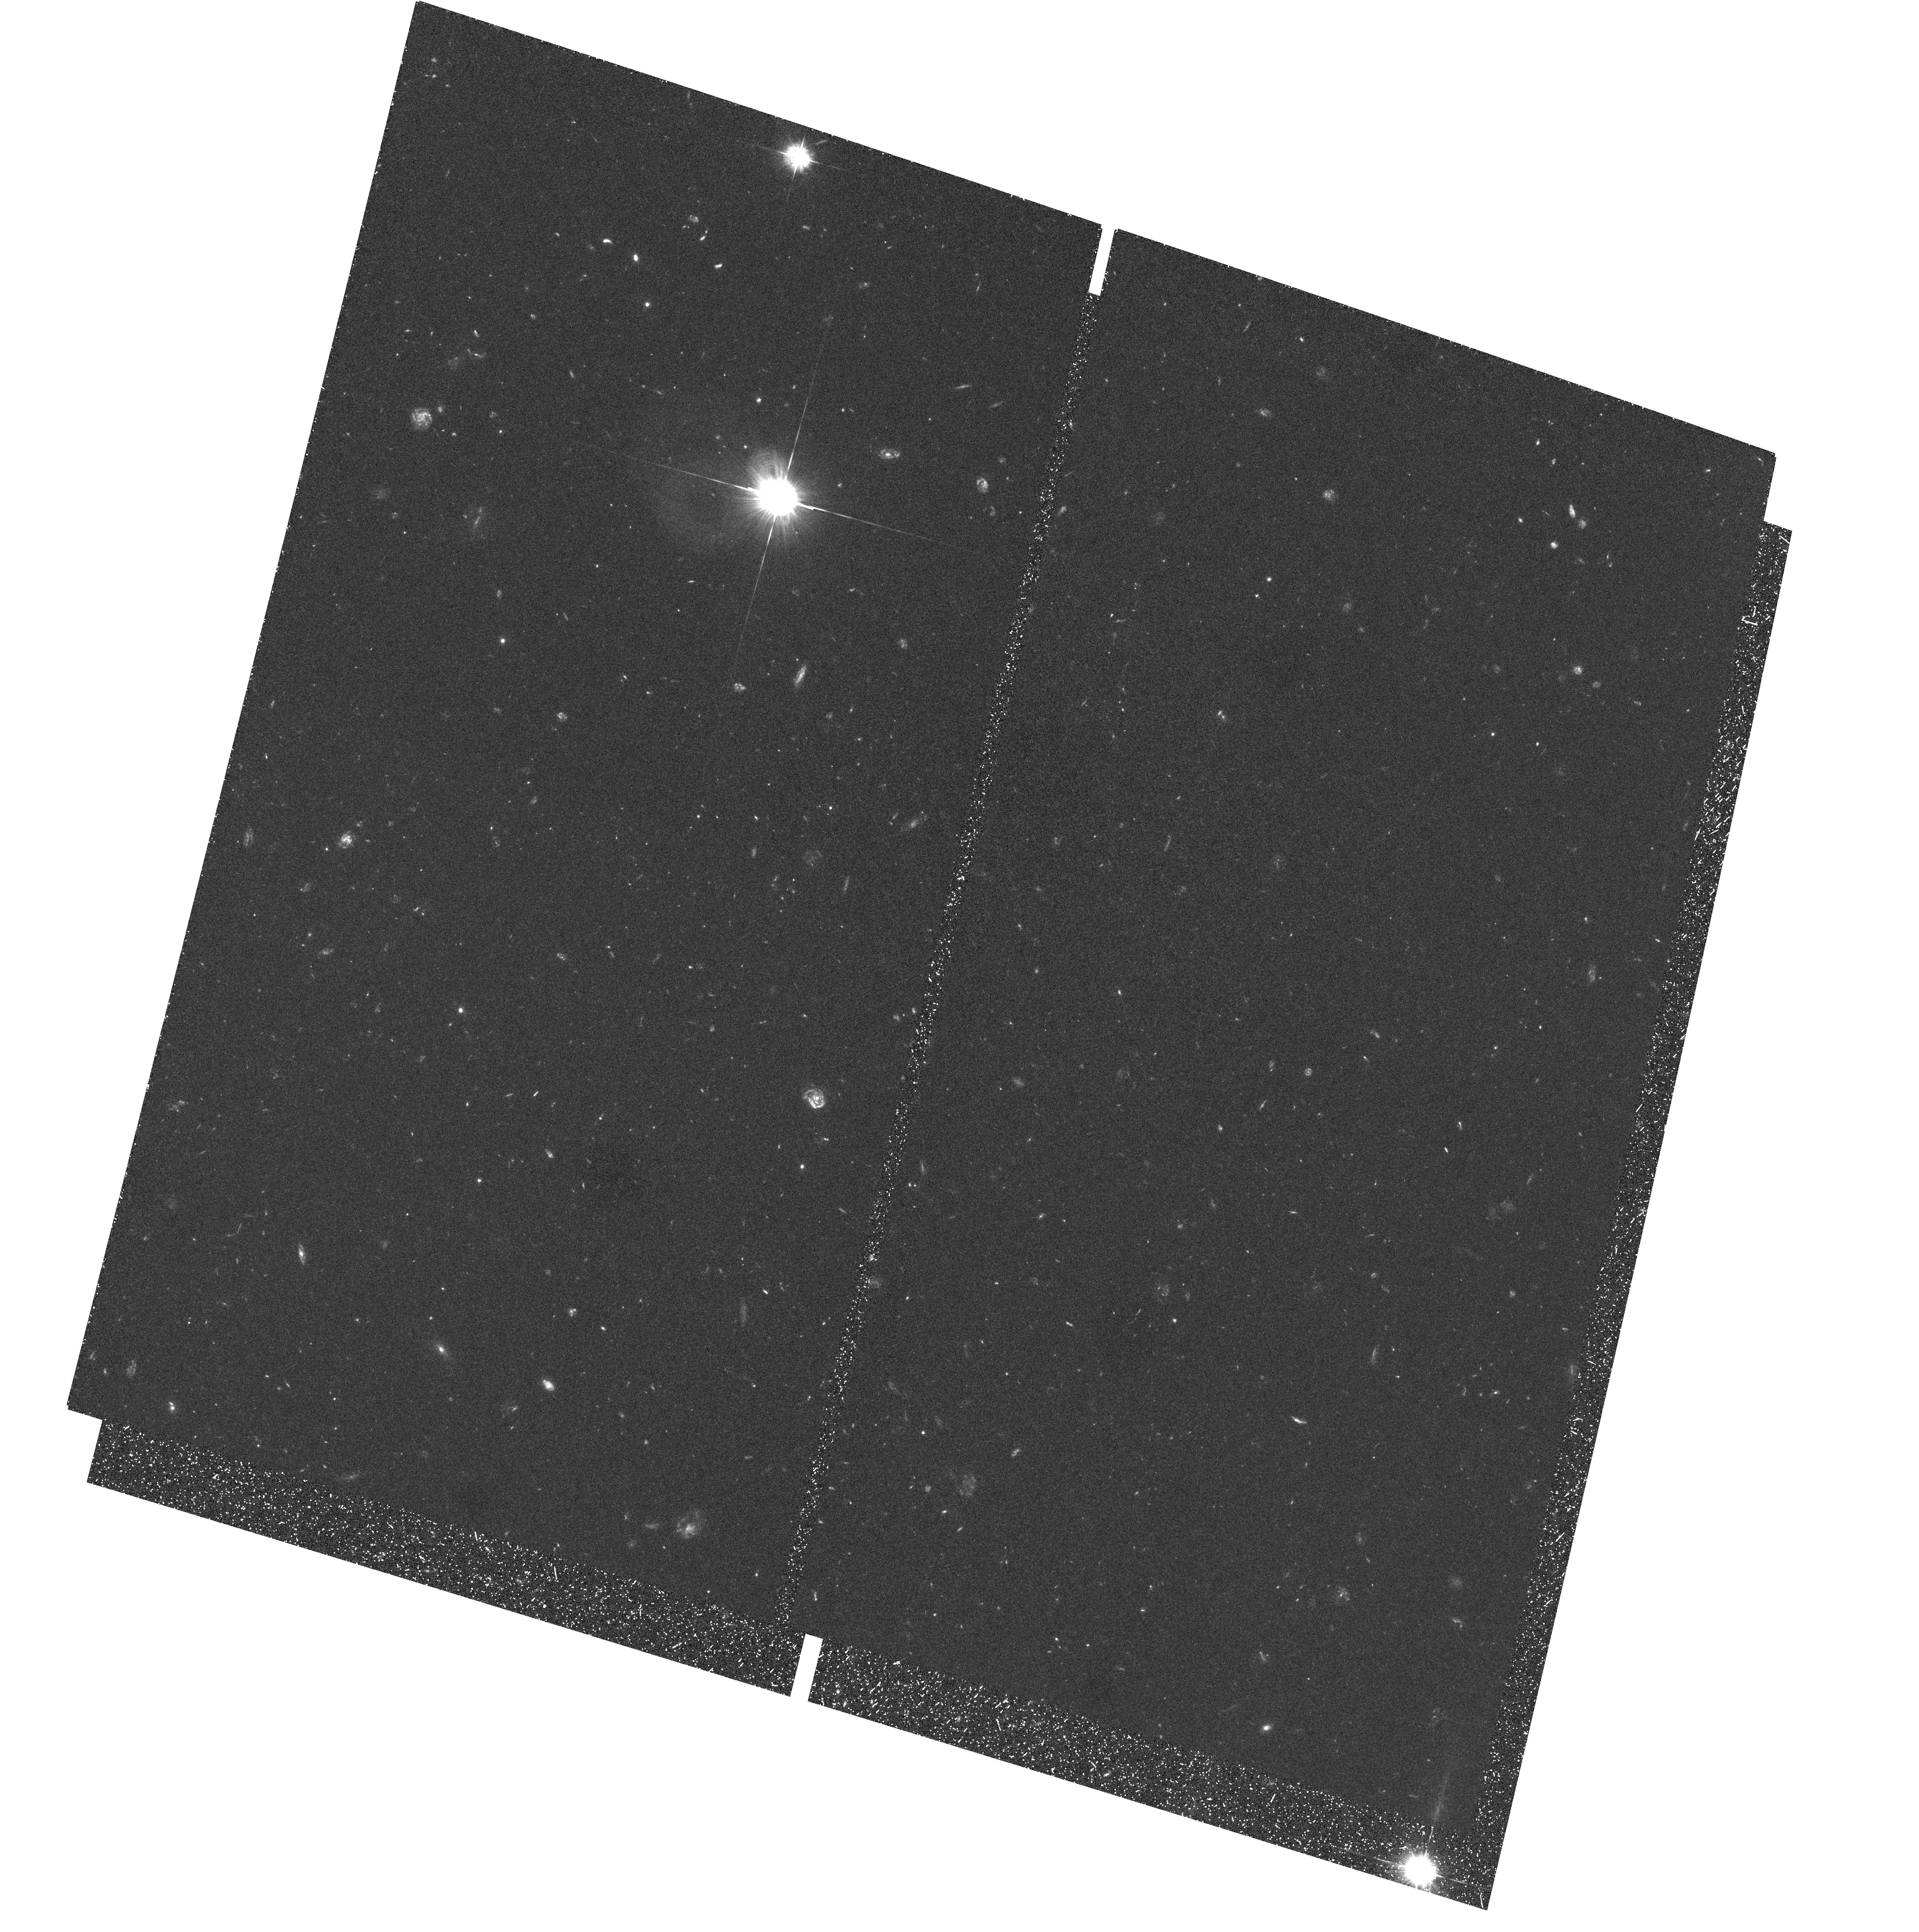
Target: field at RA 149.141°, Dec 47.421°
Instrument: ACS/WFC
Filter: F435W
Exposure: 1.8 h
Observation ID: hst_10437_01_acs_wfc_f435w_j96w01

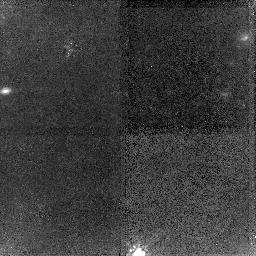
Target: PC0953+4749DLA
Instrument: NICMOS/NIC2
Filter: F160W
Exposure: 1.6 h
Observation ID: n96w01020

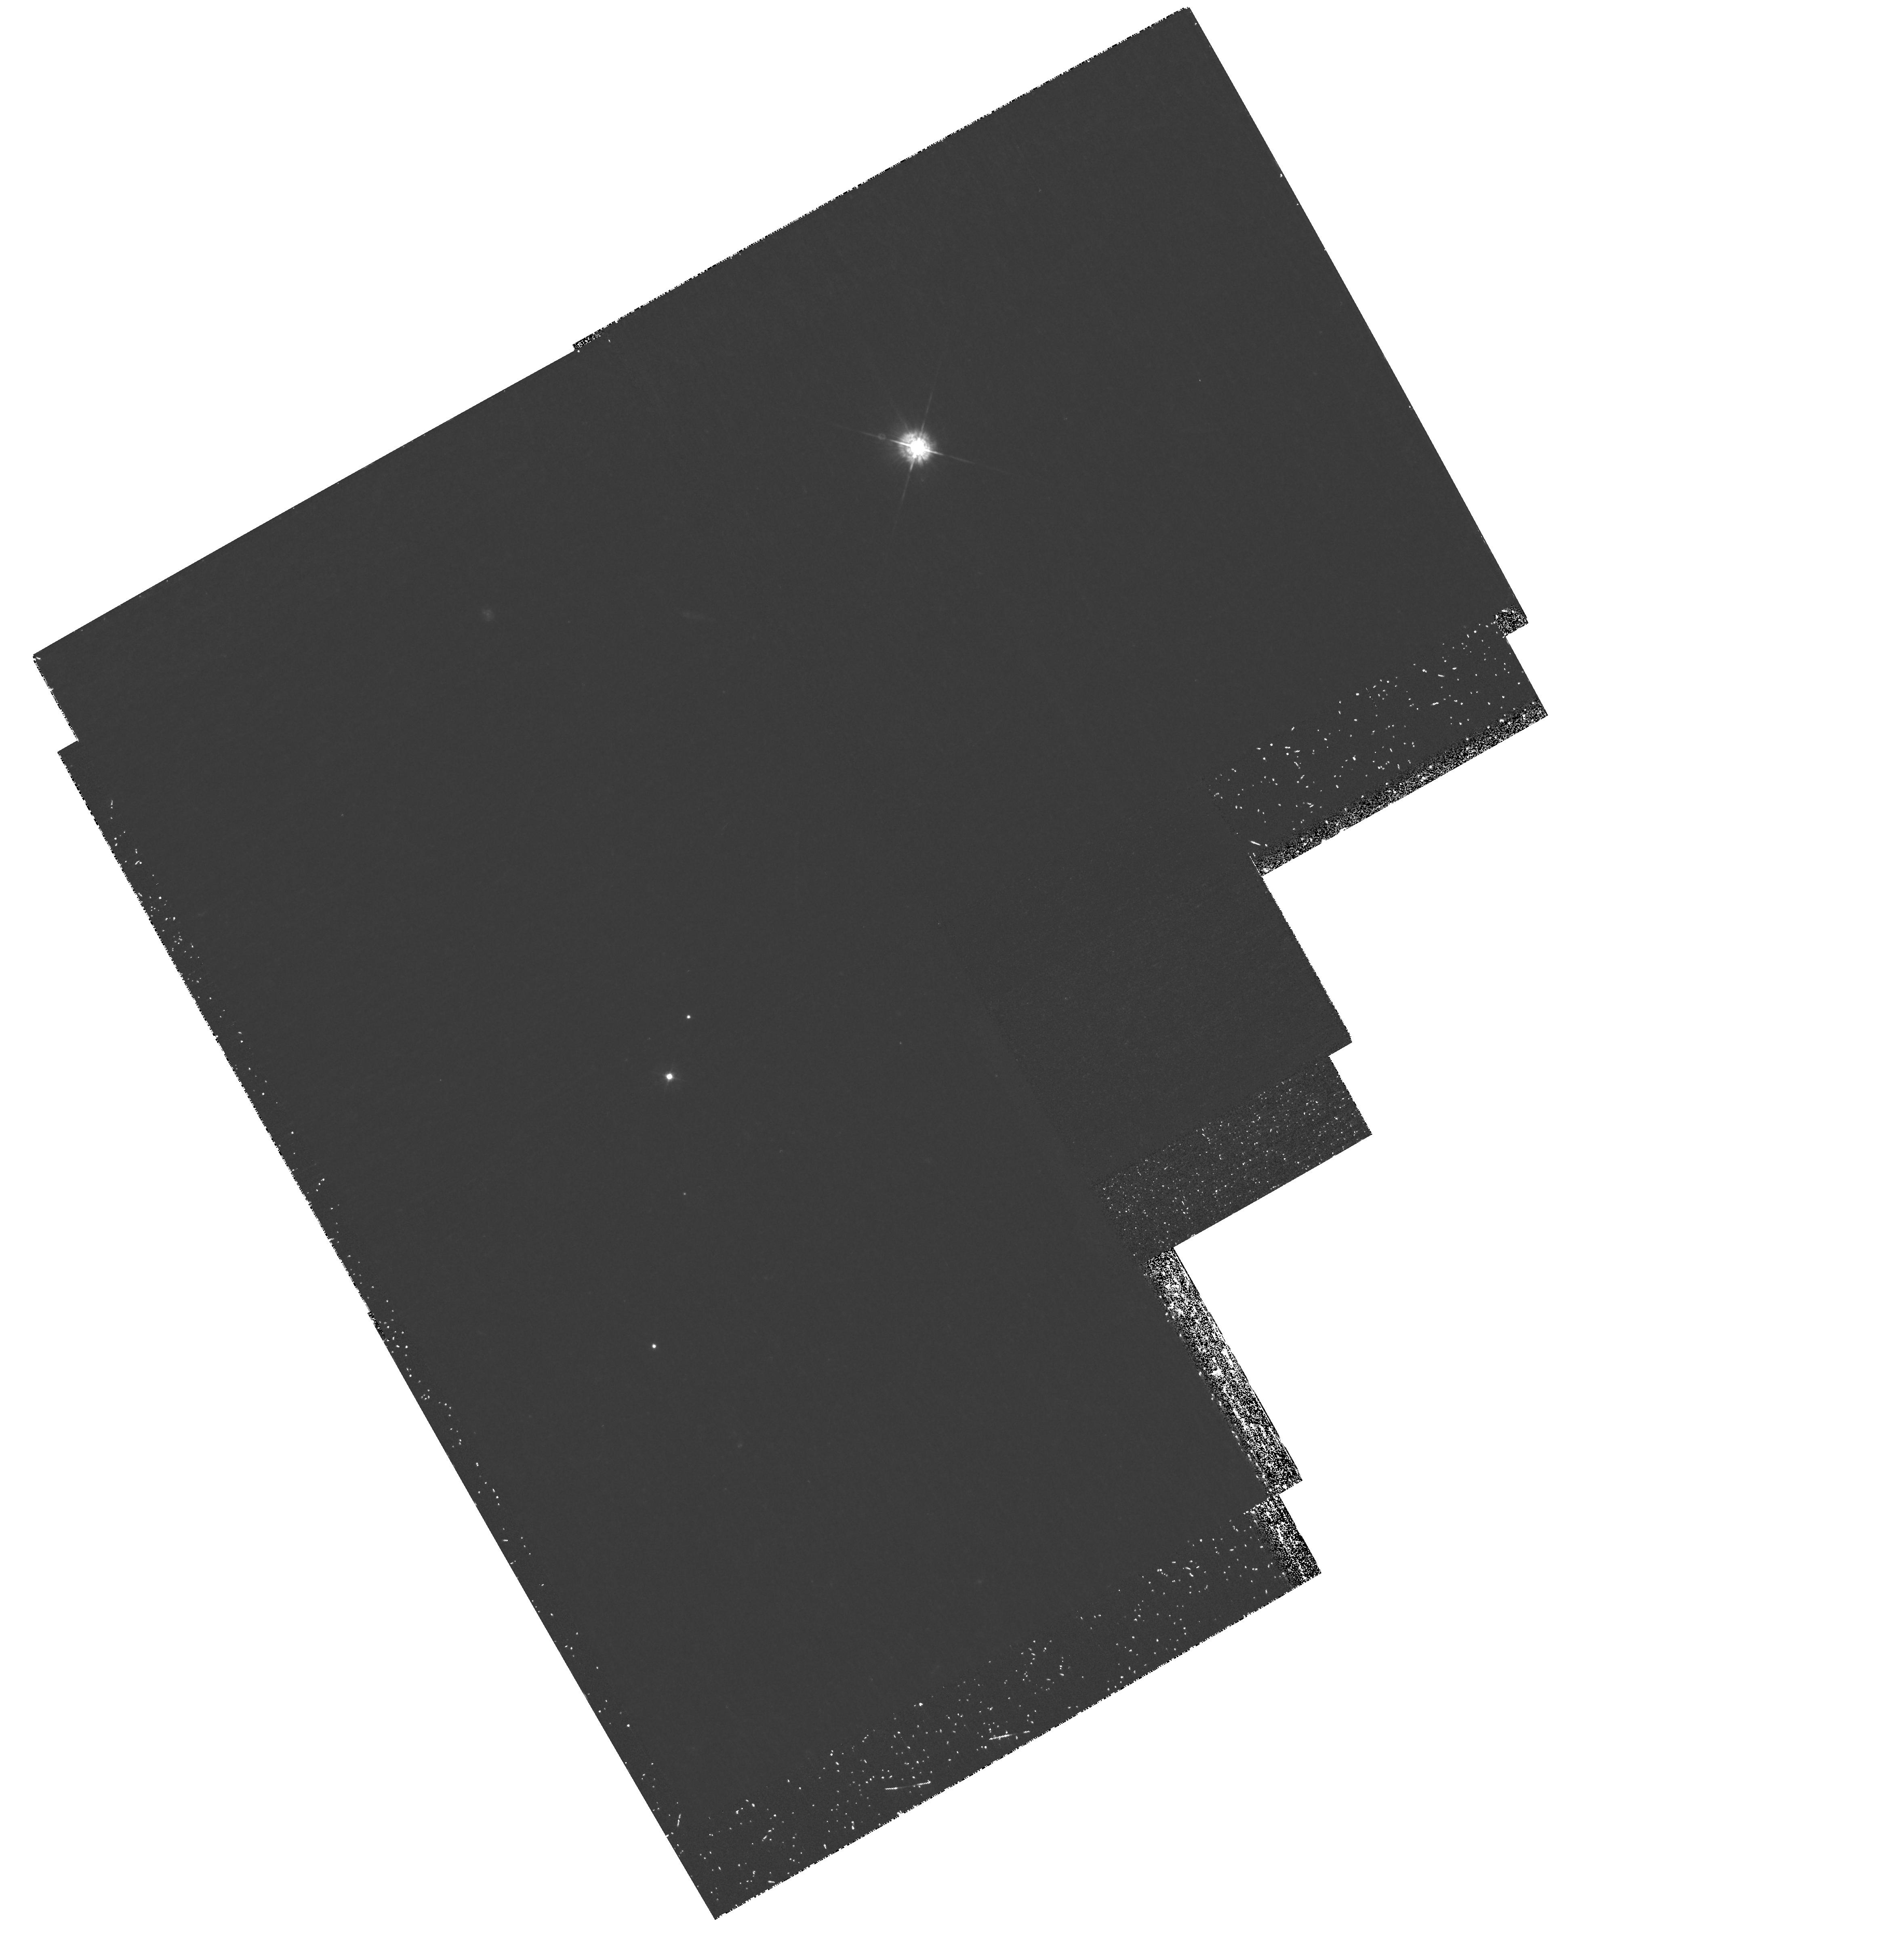
Target: field at RA 149.036°, Dec 47.473°
Instrument: WFPC2/PC
Filter: F439W
Exposure: 1.6 h
Observation ID: hst_10437_01_wfpc2_pc_f439w_u96w01

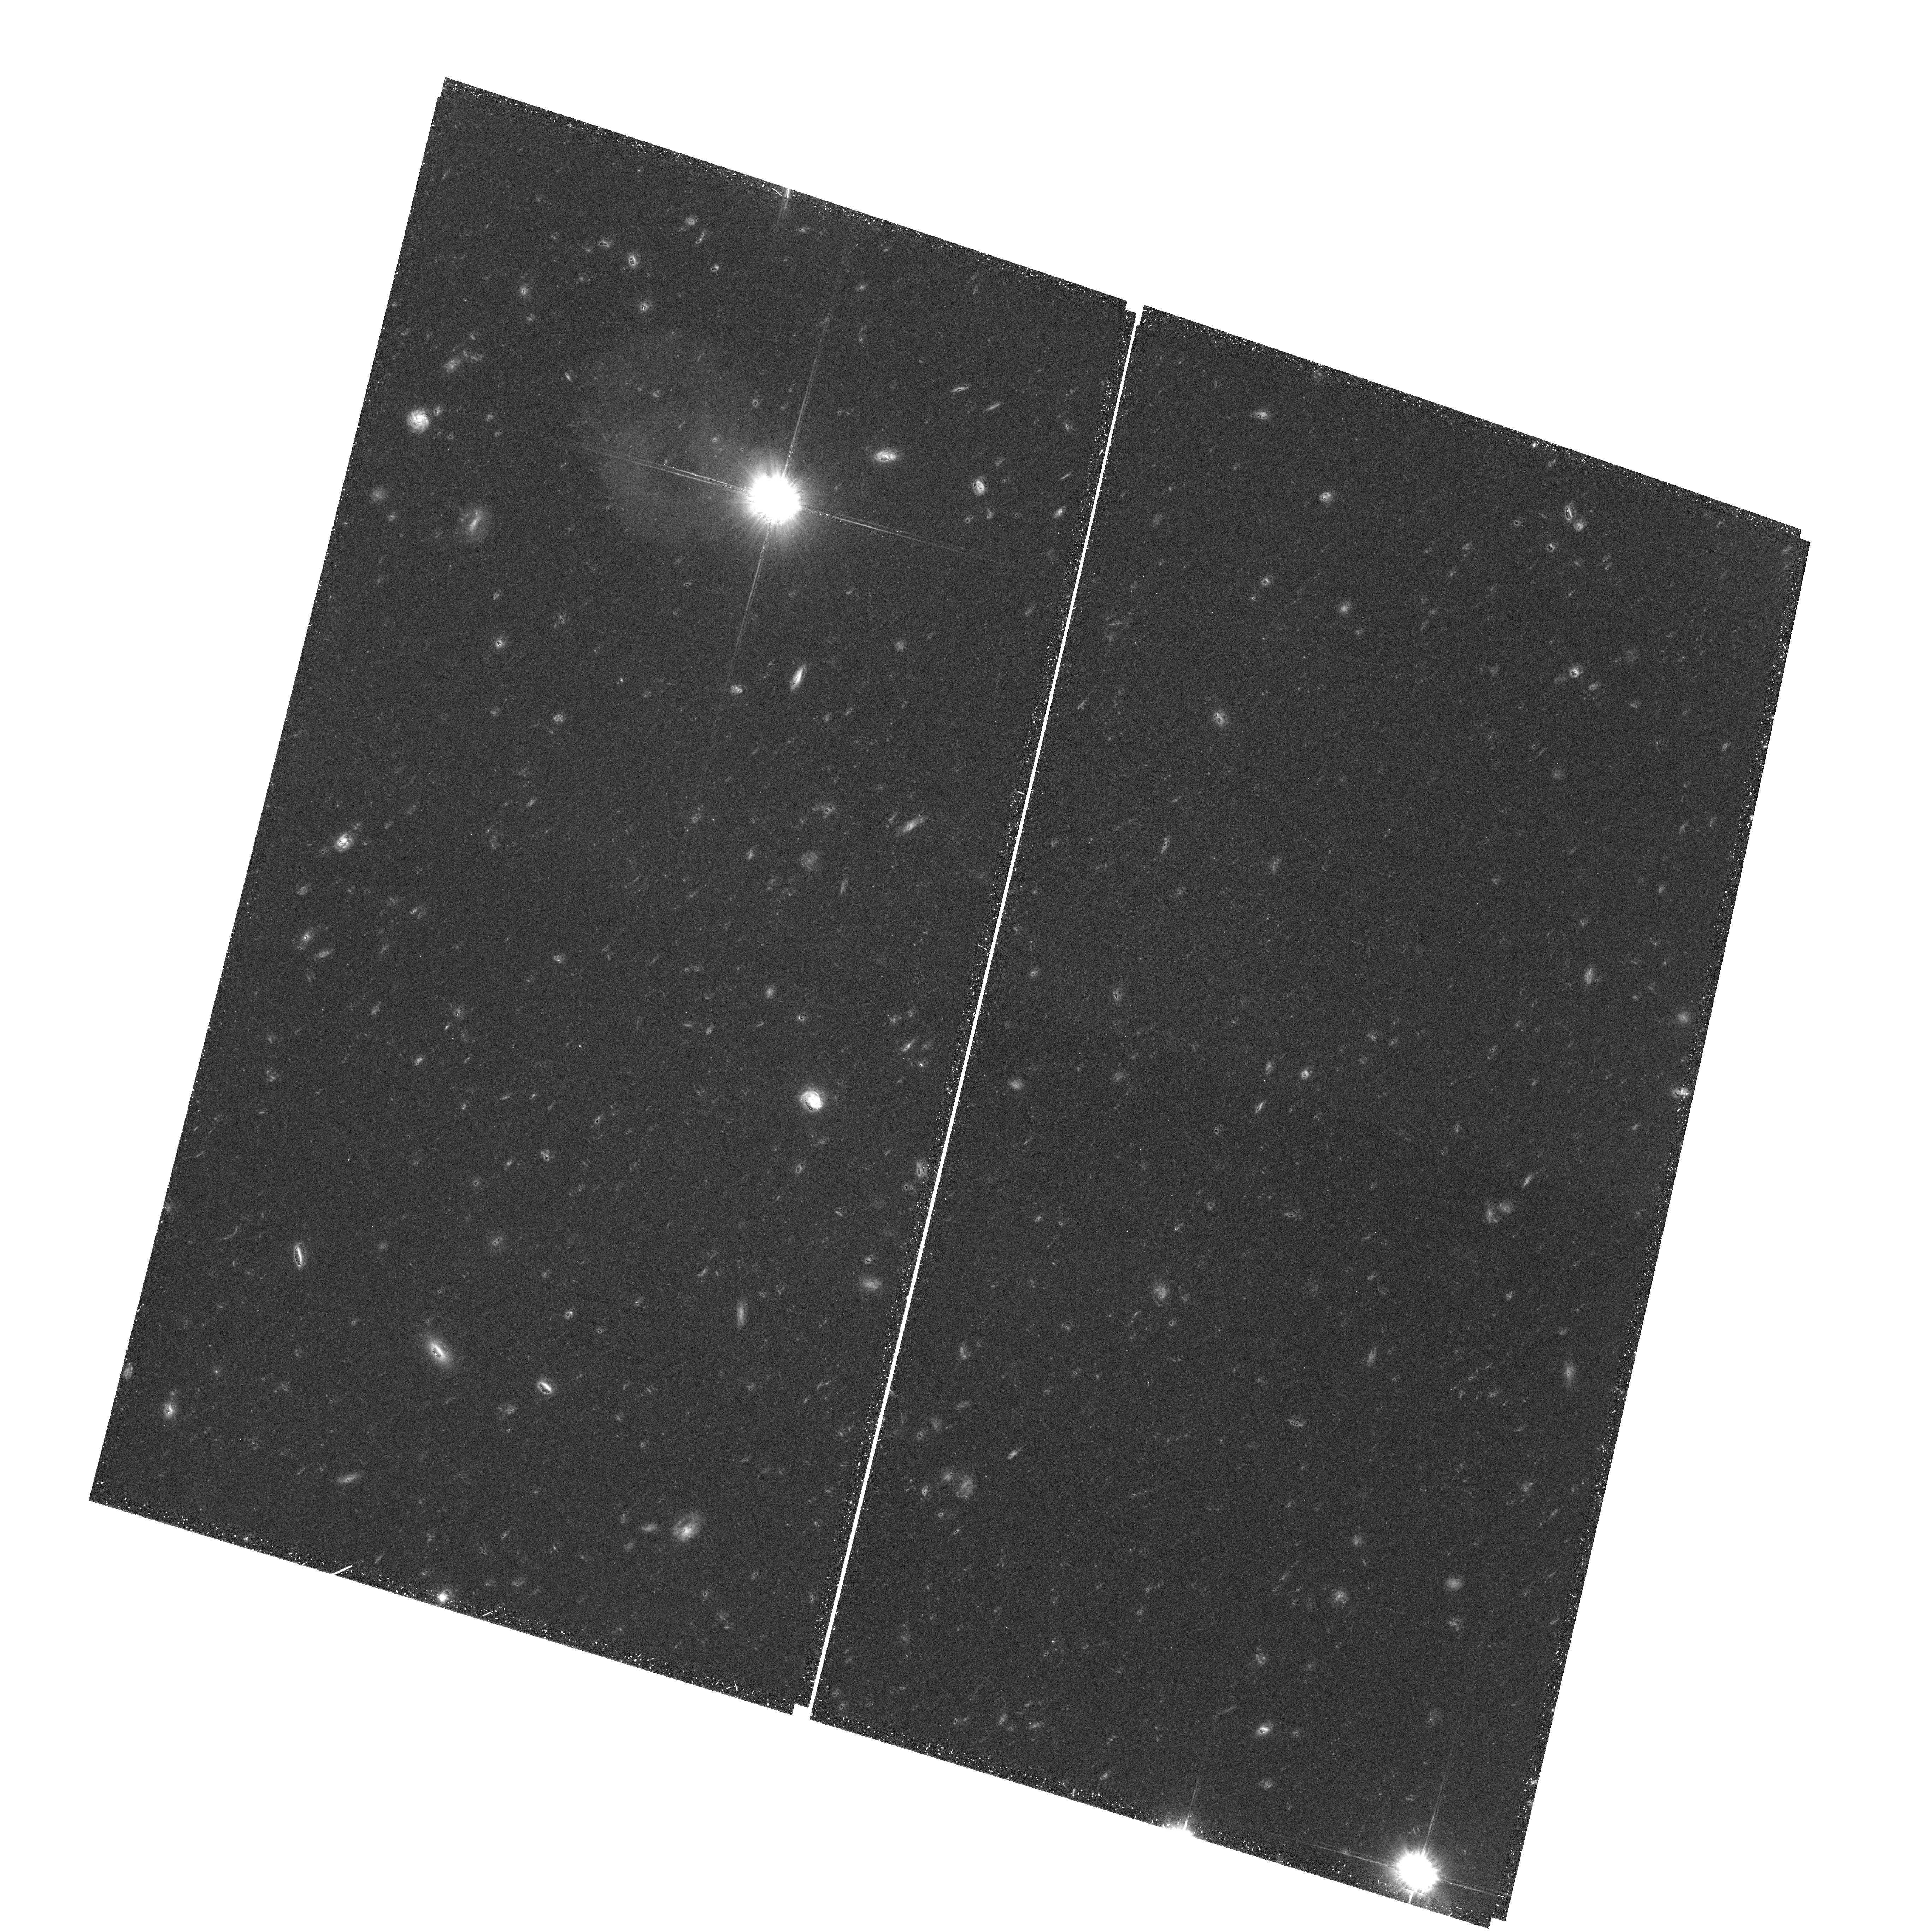
Target: field at RA 149.139°, Dec 47.418°
Instrument: ACS/WFC
Filter: F606W
Exposure: 1.1 h
Observation ID: hst_10437_01_acs_wfc_f606w_j96w01

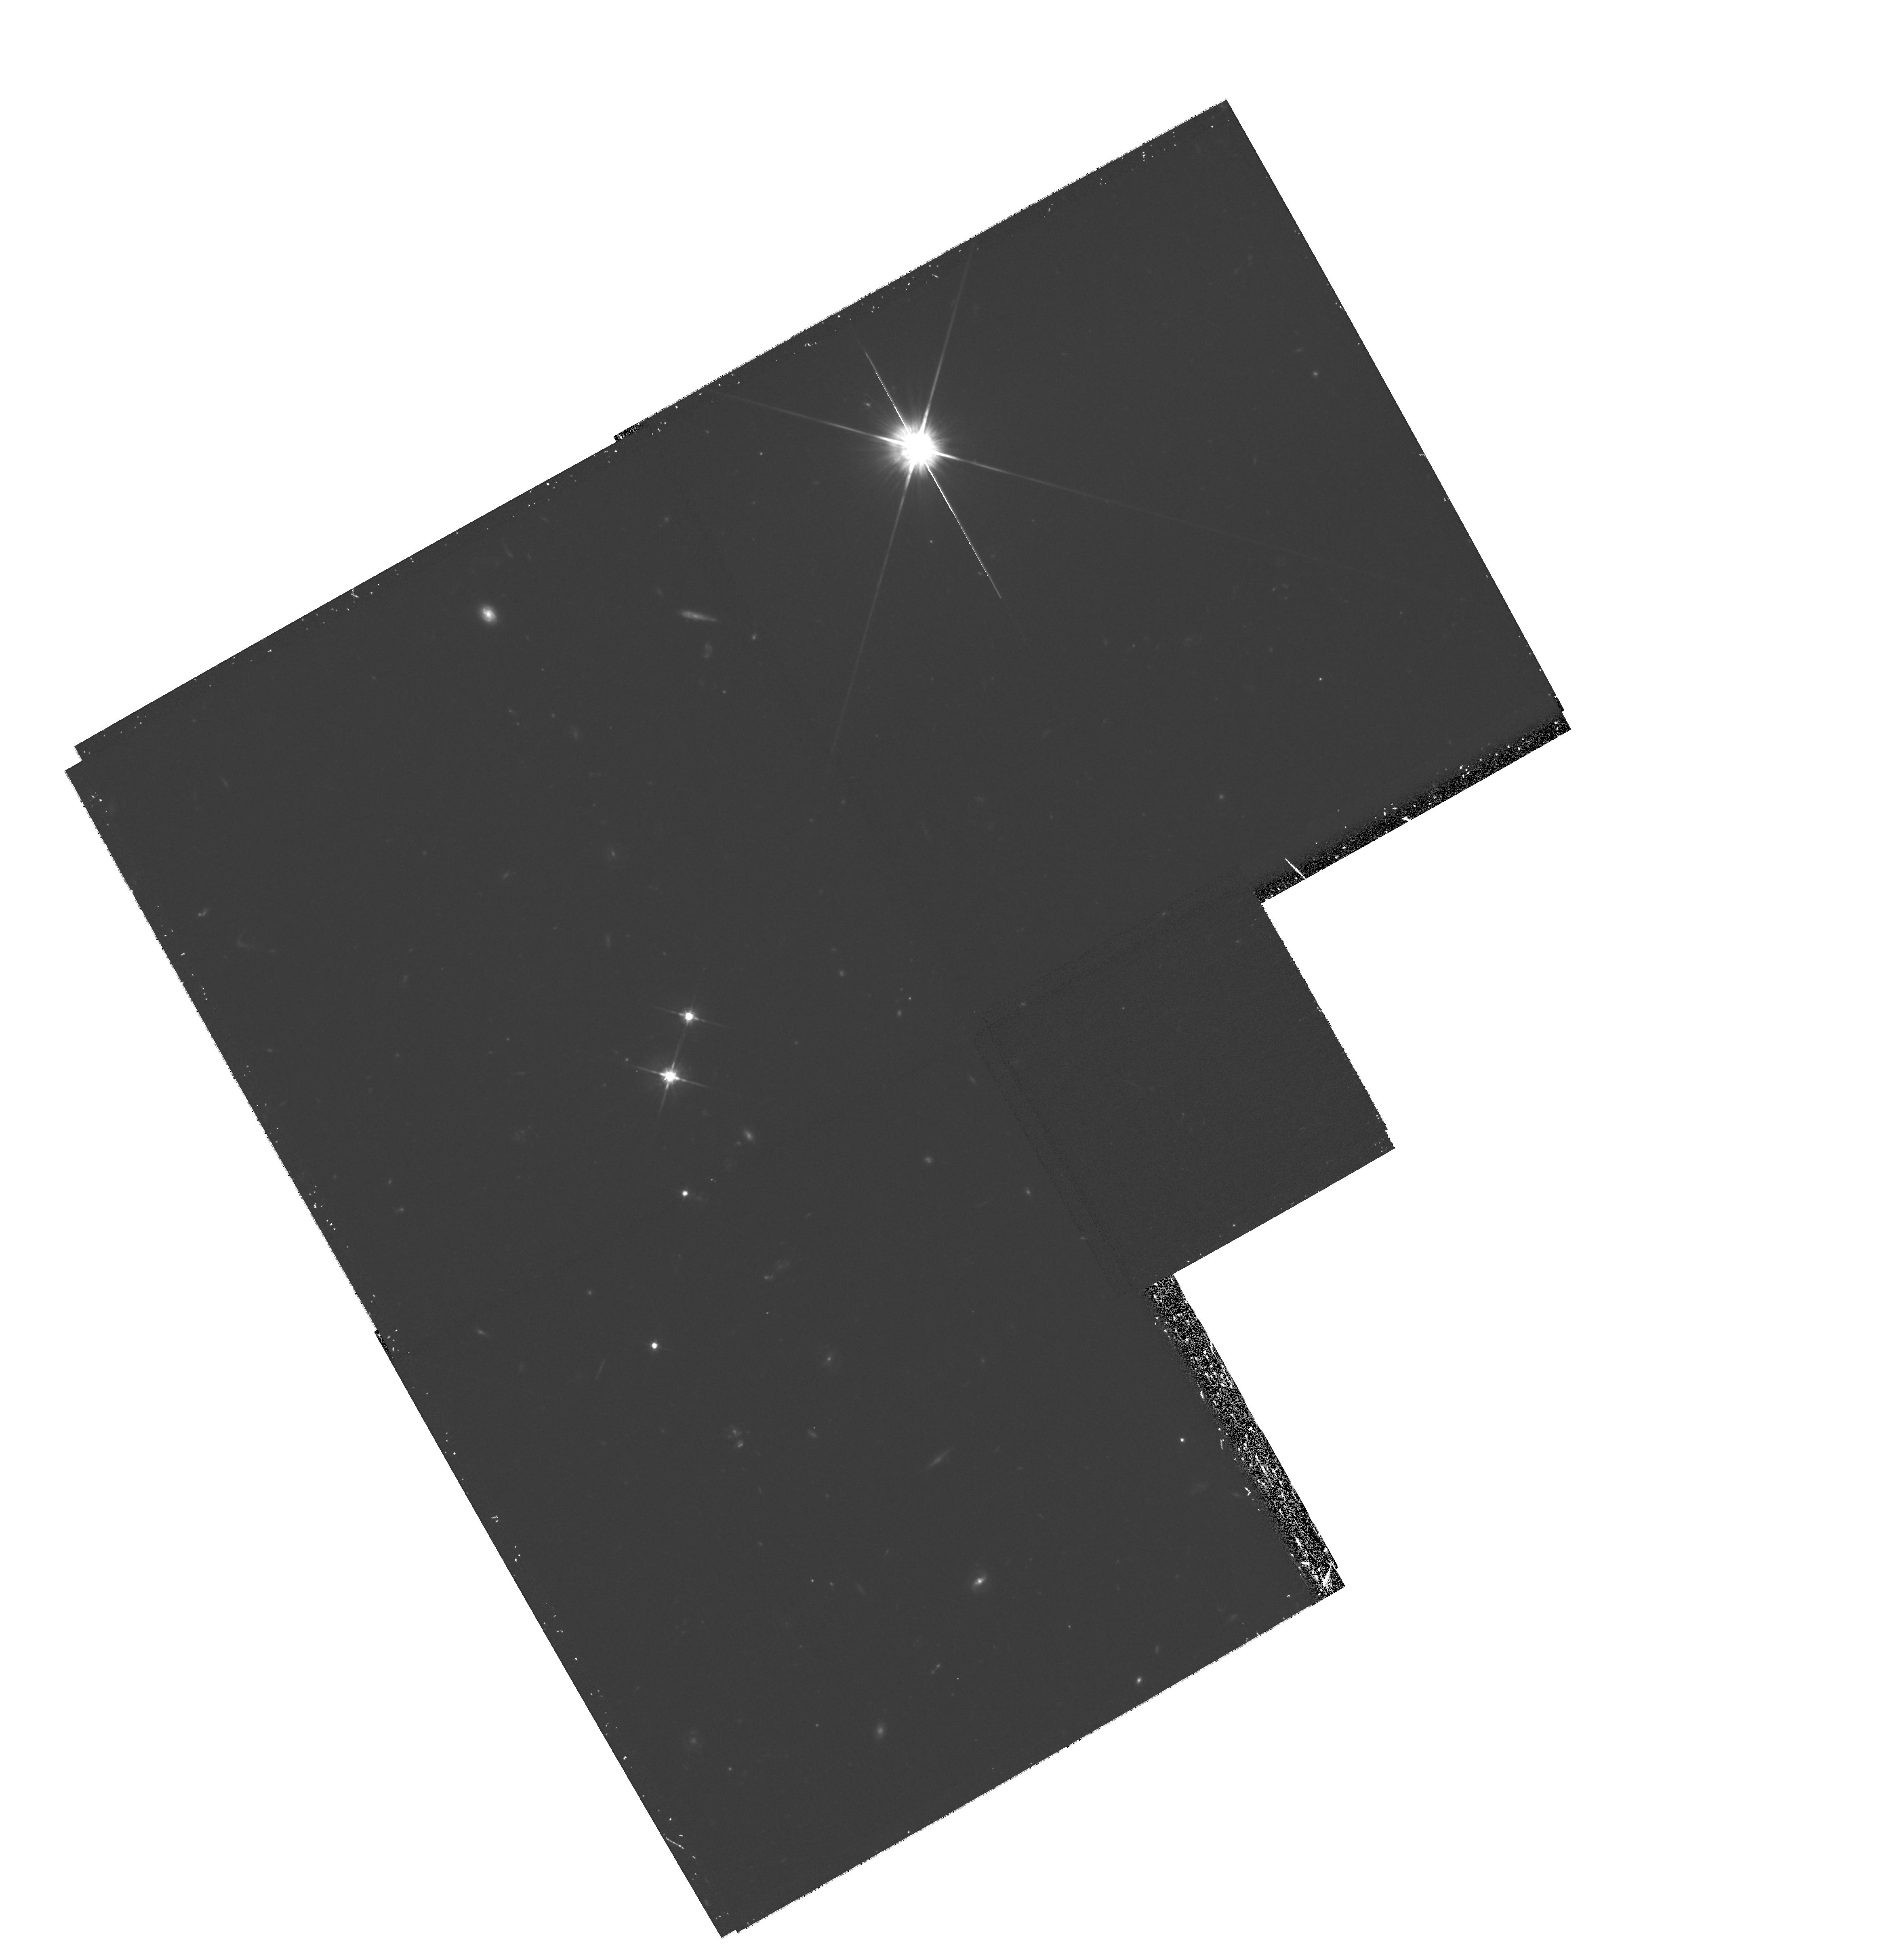
Target: field at RA 149.036°, Dec 47.473°
Instrument: WFPC2/PC
Filter: F702W
Exposure: 57 min
Observation ID: hst_10437_01_wfpc2_pc_f702w_u96w01

NICMOS Imaging of a Star-Forming Damped System at z=3.4 (PI: Bunker, Andrew)

This proposal is to complete our program to identify the galaxies responsible for the damped Lyman-alpha absorption systems (DLAs) at high redshift. By combining both STIS (GO-8172, Moller et al. 2002) and NICMOS (GO-7824, Warren et al. 2001) imaging with ground-based spectroscopy, we have been able to develop a picture which unifies DLA galaxies and Lyman-break galaxies (Moller et al. 2002). However, the NICMOS observations failed (due to guide star problems) for a key target - the three z>3 DLAs along the sightline of QSO PC0953+4749. Of all the NICMOS targets in our DLA program, PC0953+4749 is potentially the best, because it is the faintest quasar, allowing us to probe the smallest impact parameters. Our Keck spectroscopy has revealed Lyman-alpha emission from the z=3.4 DLA (Bunker et al. 2004) - the highest-redshift example yet found. We also have a tentative detection of H-beta for this system from UKIRT near-IR spectroscopy. NICMOS observations will enable us to quantify the effects of dust and will provide the all-important sizes and morphologies in the rest-frame optical down to H=26 at 5sigma. HST resolution is essential because the Lyman-alpha emission source at z=3.4 has an impact parameter of only 0.4"